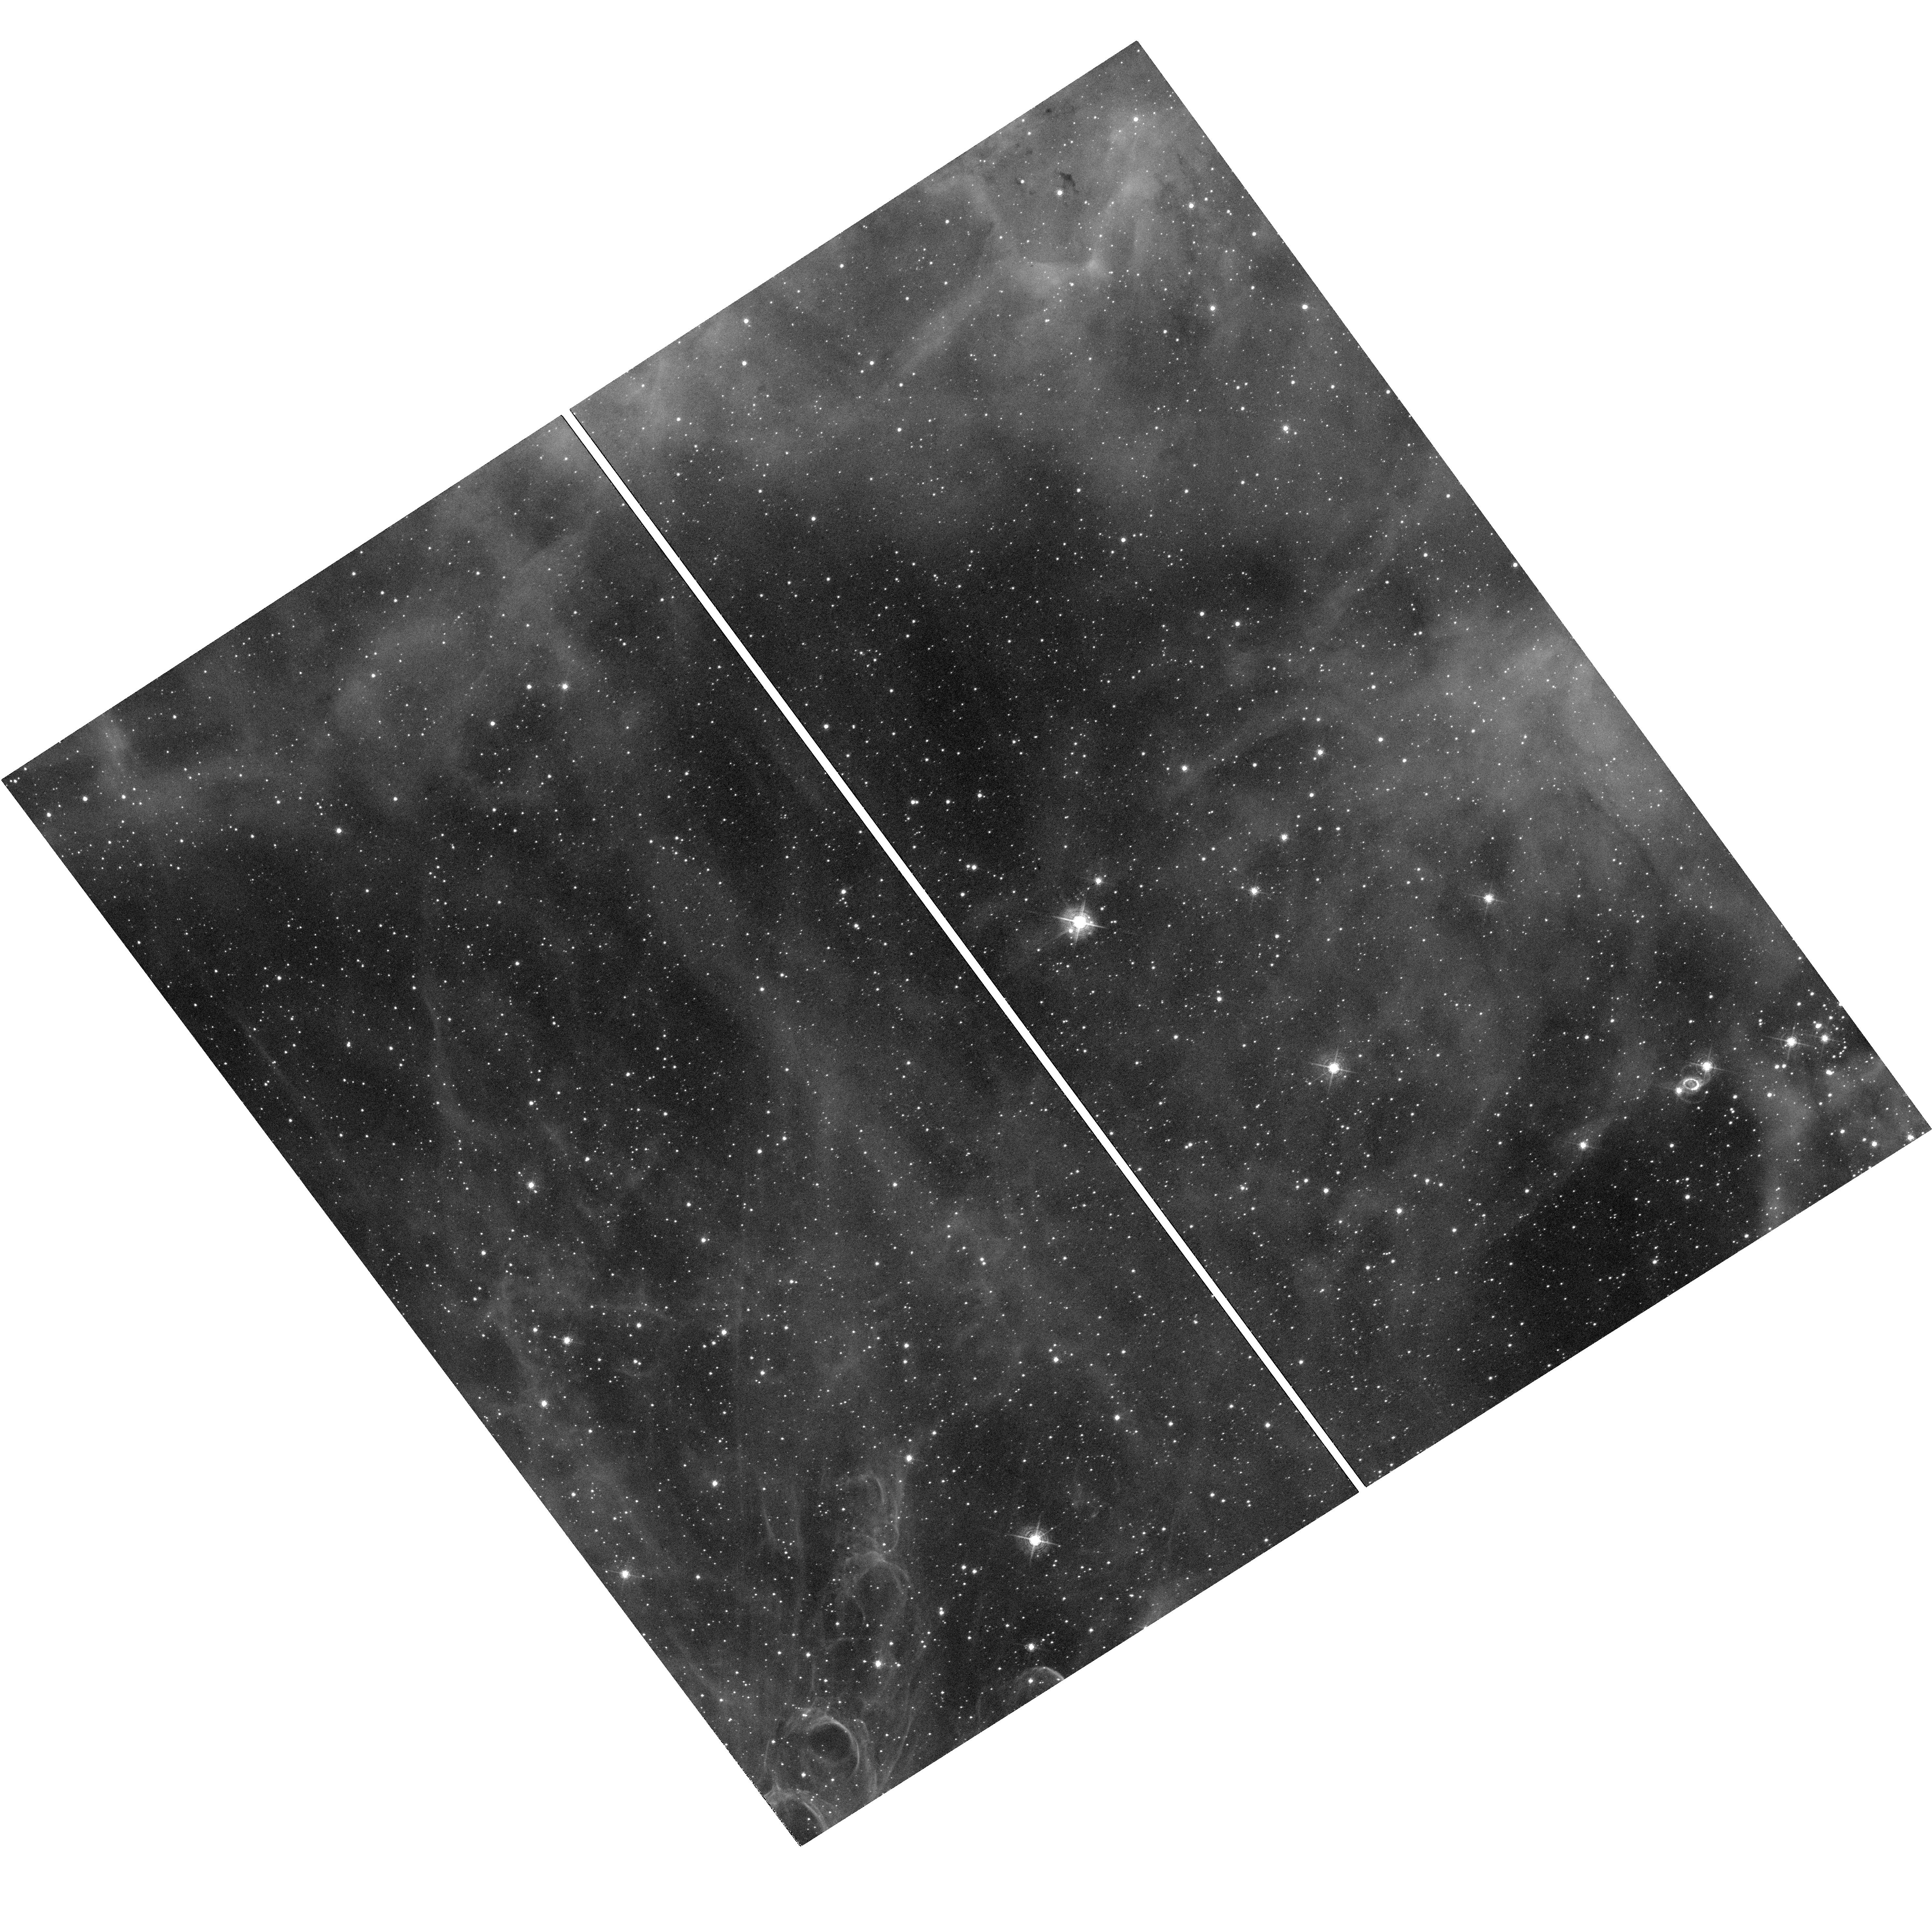
Target: SN-1987A. Instrument: WFC3/UVIS. Filter: F502N. Exposure: 1.3 h. Observation ID: hst_17496_01_wfc3_uvis_f502n_if7e01

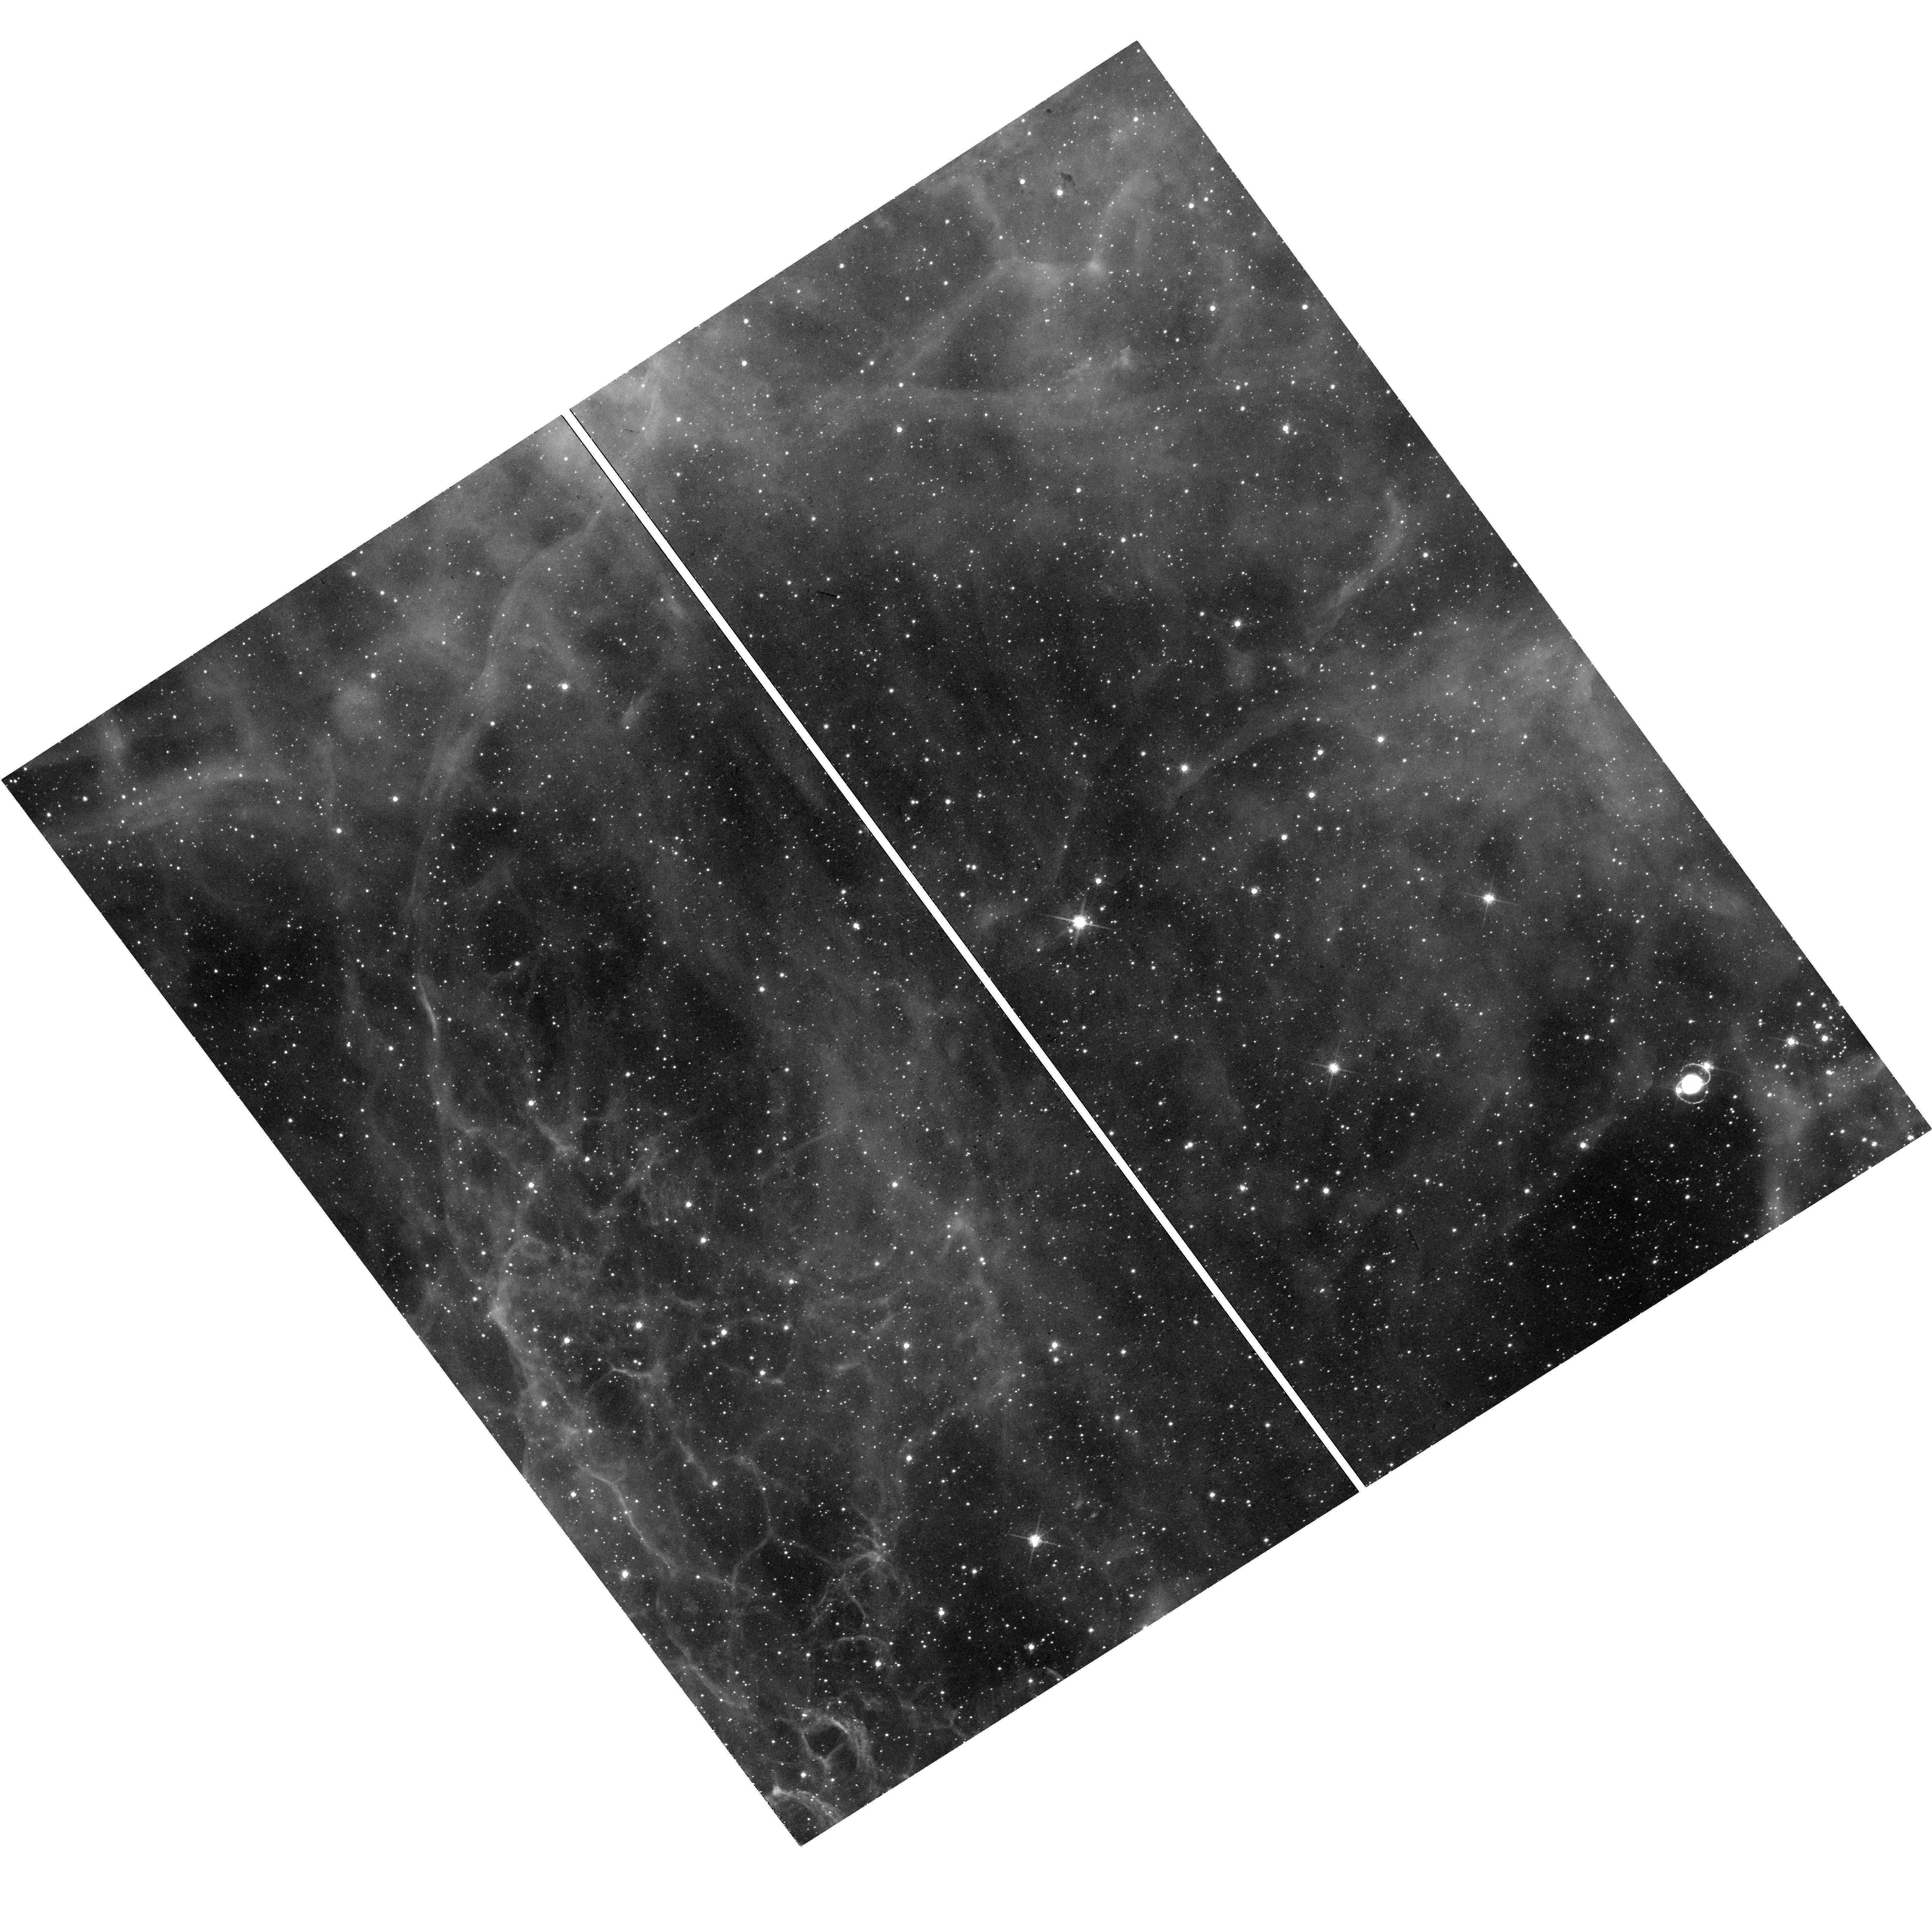
Target: SN-1987A. Instrument: WFC3/UVIS. Filter: F657N. Exposure: 38 min. Observation ID: hst_17496_01_wfc3_uvis_f657n_if7e01

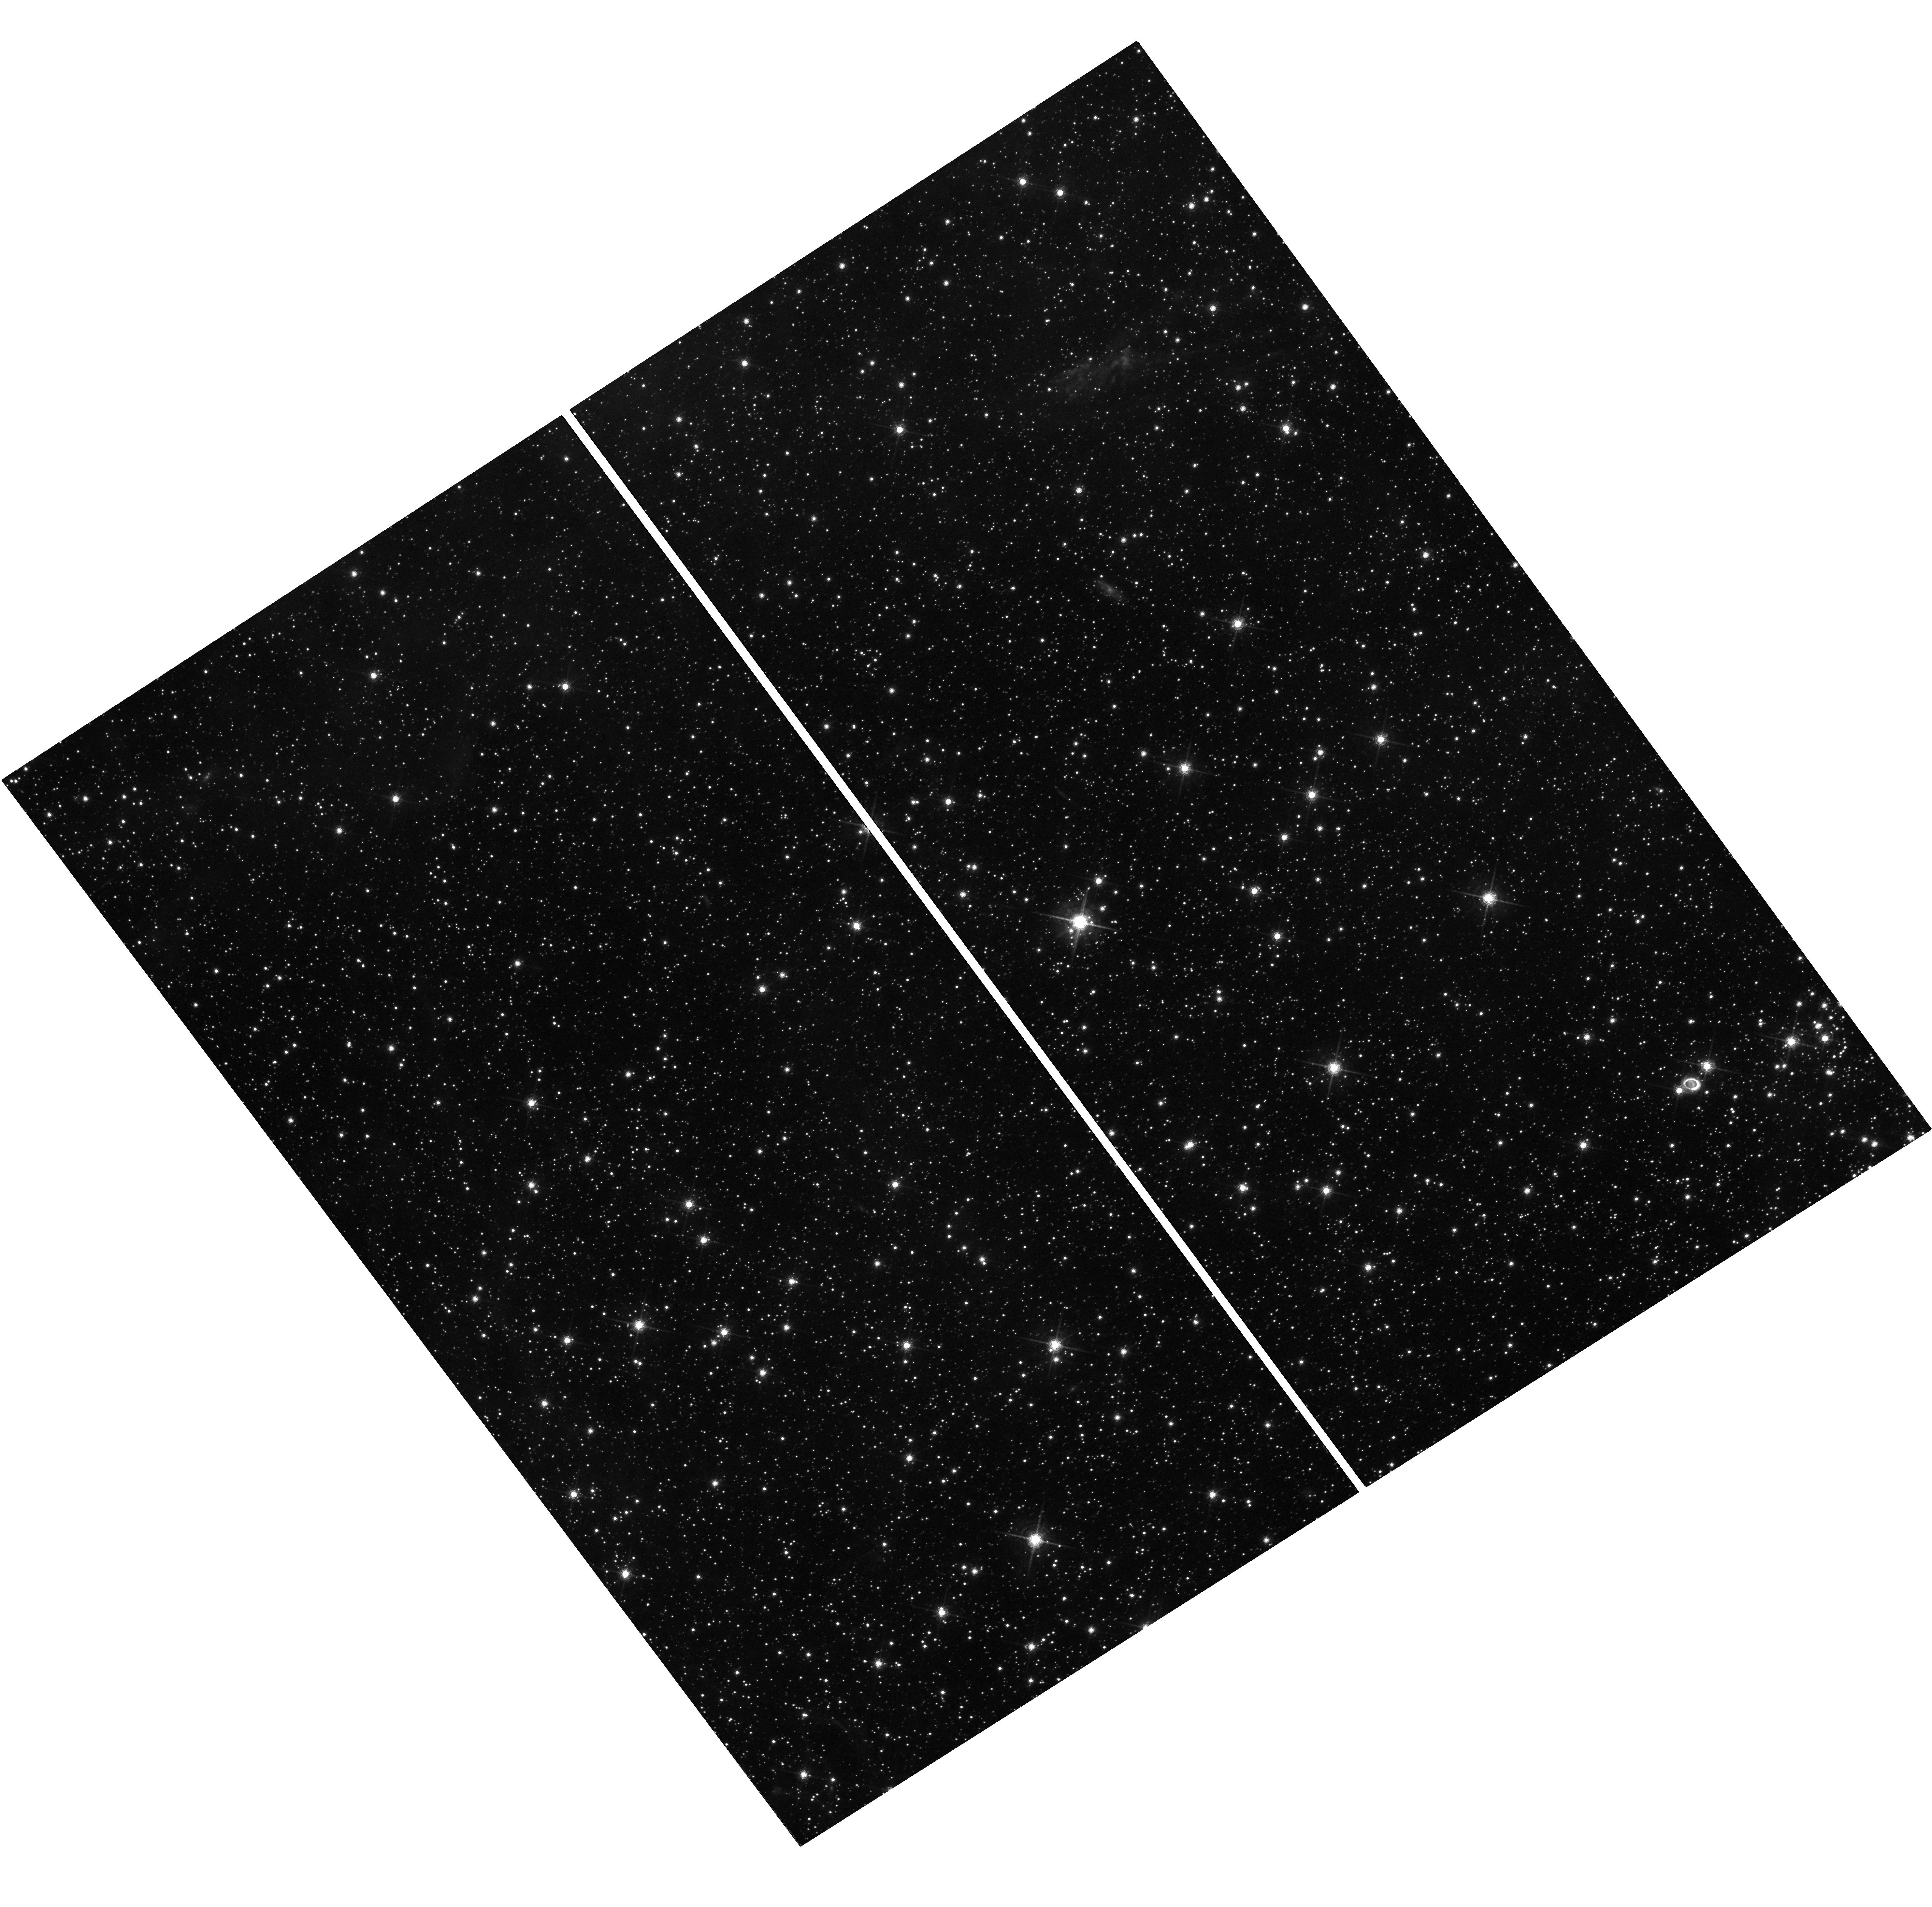
Target: SN-1987A. Instrument: WFC3/UVIS. Filter: F763M. Exposure: 1.3 h. Observation ID: hst_17496_02_wfc3_uvis_f763m_if7e02

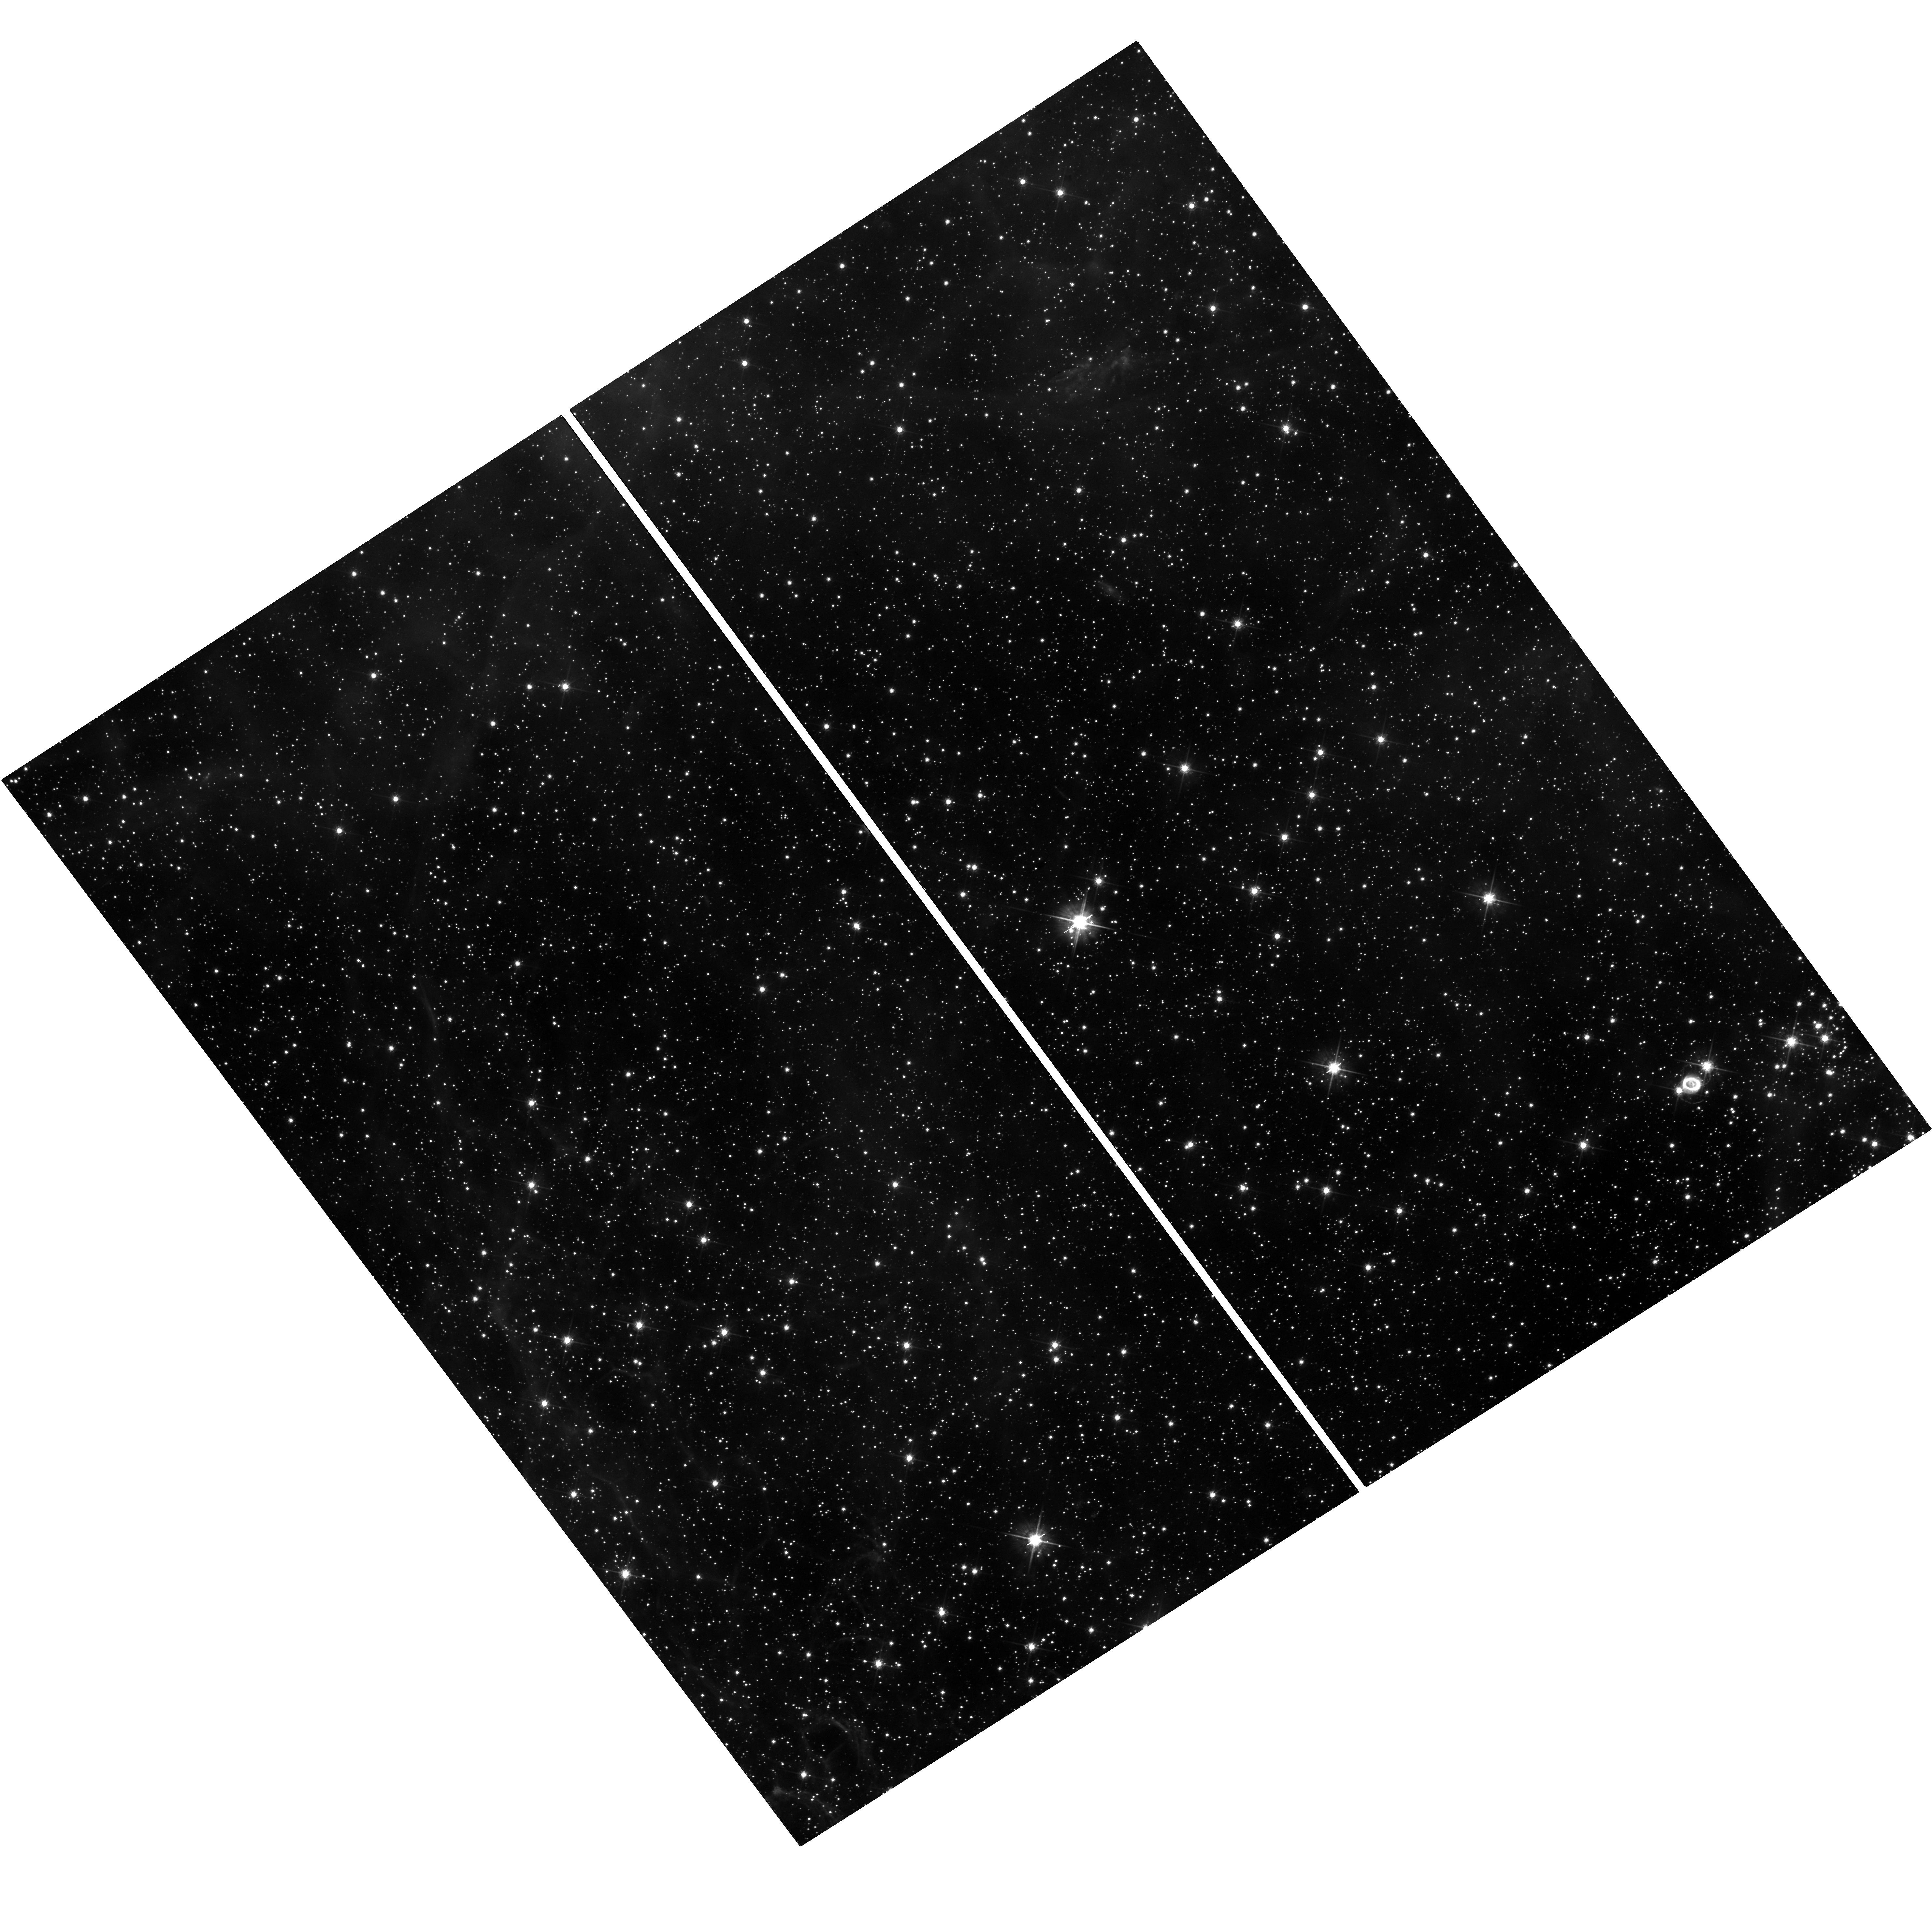
Target: SN-1987A. Instrument: WFC3/UVIS. Filter: F625W. Exposure: 39 min. Observation ID: hst_17496_02_wfc3_uvis_f625w_if7e02

Expanding shocks and the emergence of the compact object in Supernova 1987A (PI: Larsson, Josefin)

By a fortunate turn of events, SN 1987A, the brightest supernova (SN) since 1604, exploded just a few years before the launch of HST. This has allowed HST to monitor the evolution from the very beginning as the SN evolves into a remnant, proving astronomers with a unique laboratory for SN physics. The most recent observations show major changes in the interaction with the iconic triple-ring nebula of circumstellar material. The dense, inner ejecta are just starting to crash into the equatorial ring, while the shocks further out in the system are gradually revealing the mass-loss history of the progenitor star. Furthermore, JWST has recently detected the first clear electromagnetic signal from the compact object created in the explosion, though its properties are yet to be determined. We request imaging in narrow and broad filters over the next three cycles, as well as a COS spectrum in Cycle 31, to study the shock interaction and compact object. The observations will be used to determine the conditions in the shock region, the properties of the circumstellar medium, and constrain the main competing scenarios for the compact object. Annual observations are needed to track the rapid evolution of the shocks and the emerging emission from the compact object. Taken together, this will allow the properties of the progenitor and compact object to be connected for the first time. The HST observations are also indispensable for interpreting other multiwavelength observations of SN 1987A.